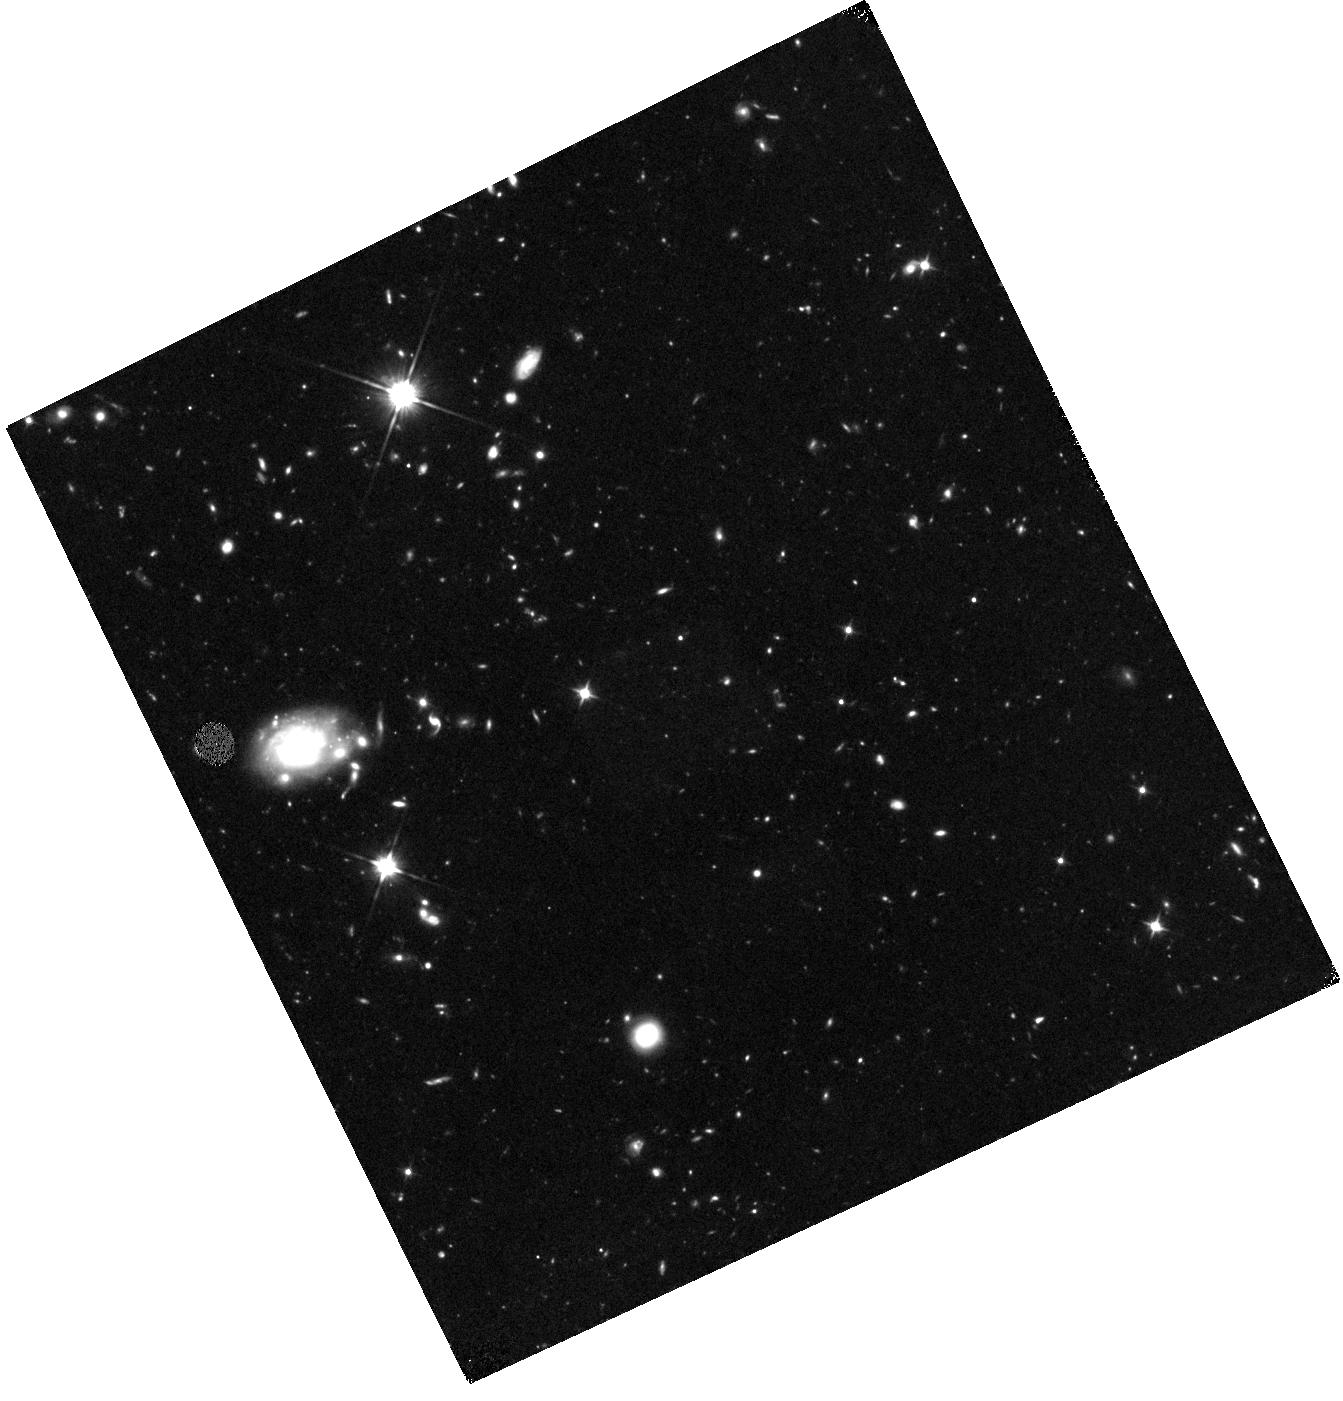
Target: GRB130912A
Instrument: WFC3/IR
Filter: F110W
Exposure: 1.4 h
Observation ID: hst_14685_03_wfc3_ir_f110w_idav03

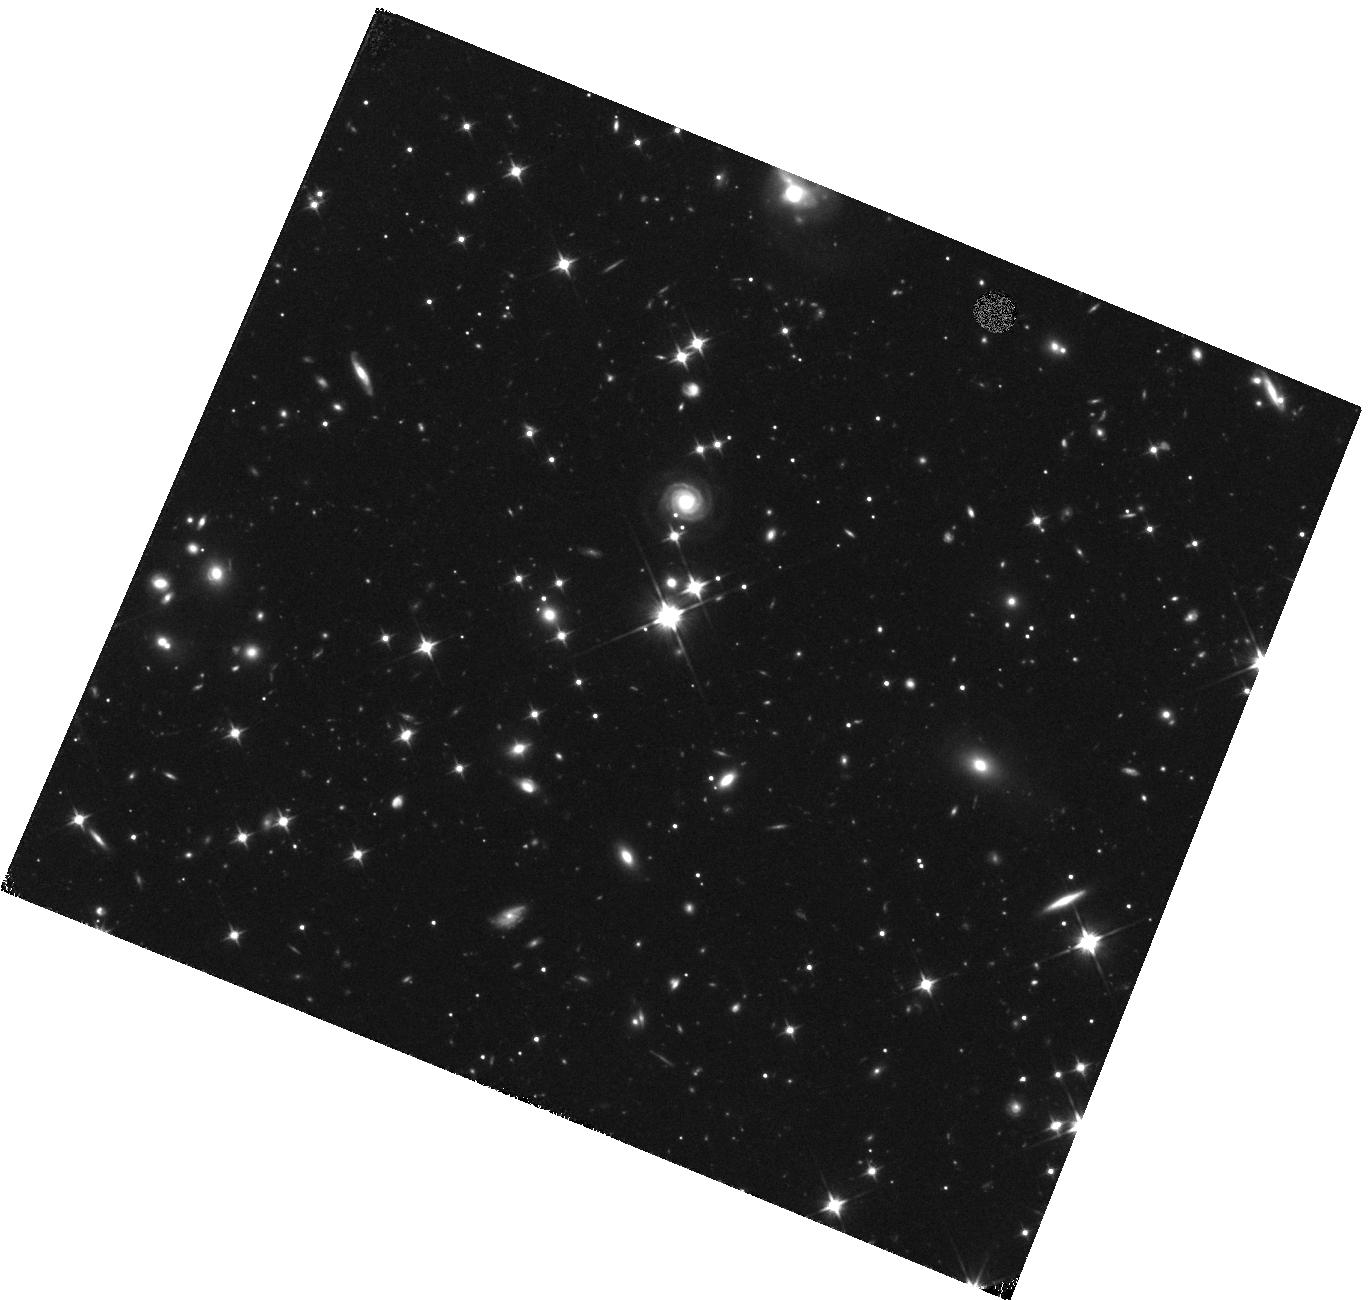
Target: GRB091109B
Instrument: WFC3/IR
Filter: F110W
Exposure: 1.6 h
Observation ID: hst_14685_01_wfc3_ir_f110w_idav01

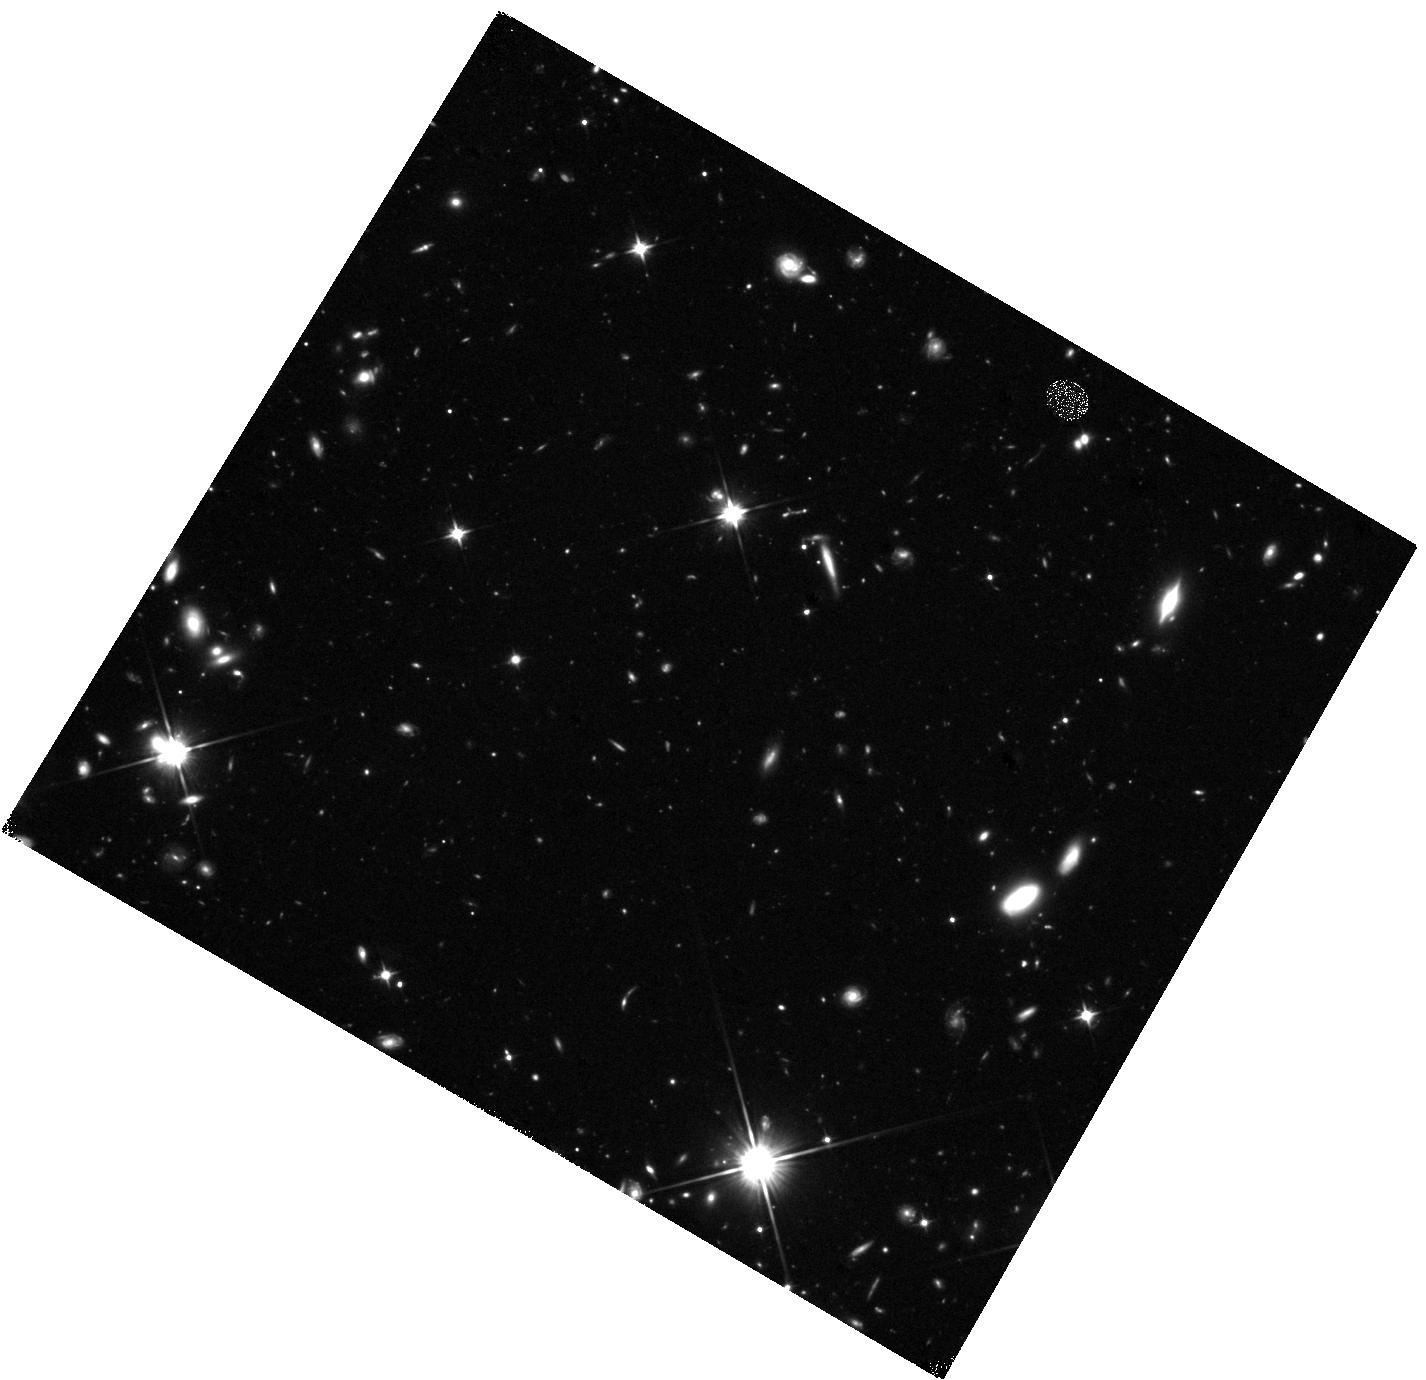
Target: GRB150423A
Instrument: WFC3/IR
Filter: F110W
Exposure: 1.4 h
Observation ID: hst_14685_05_wfc3_ir_f110w_idav05

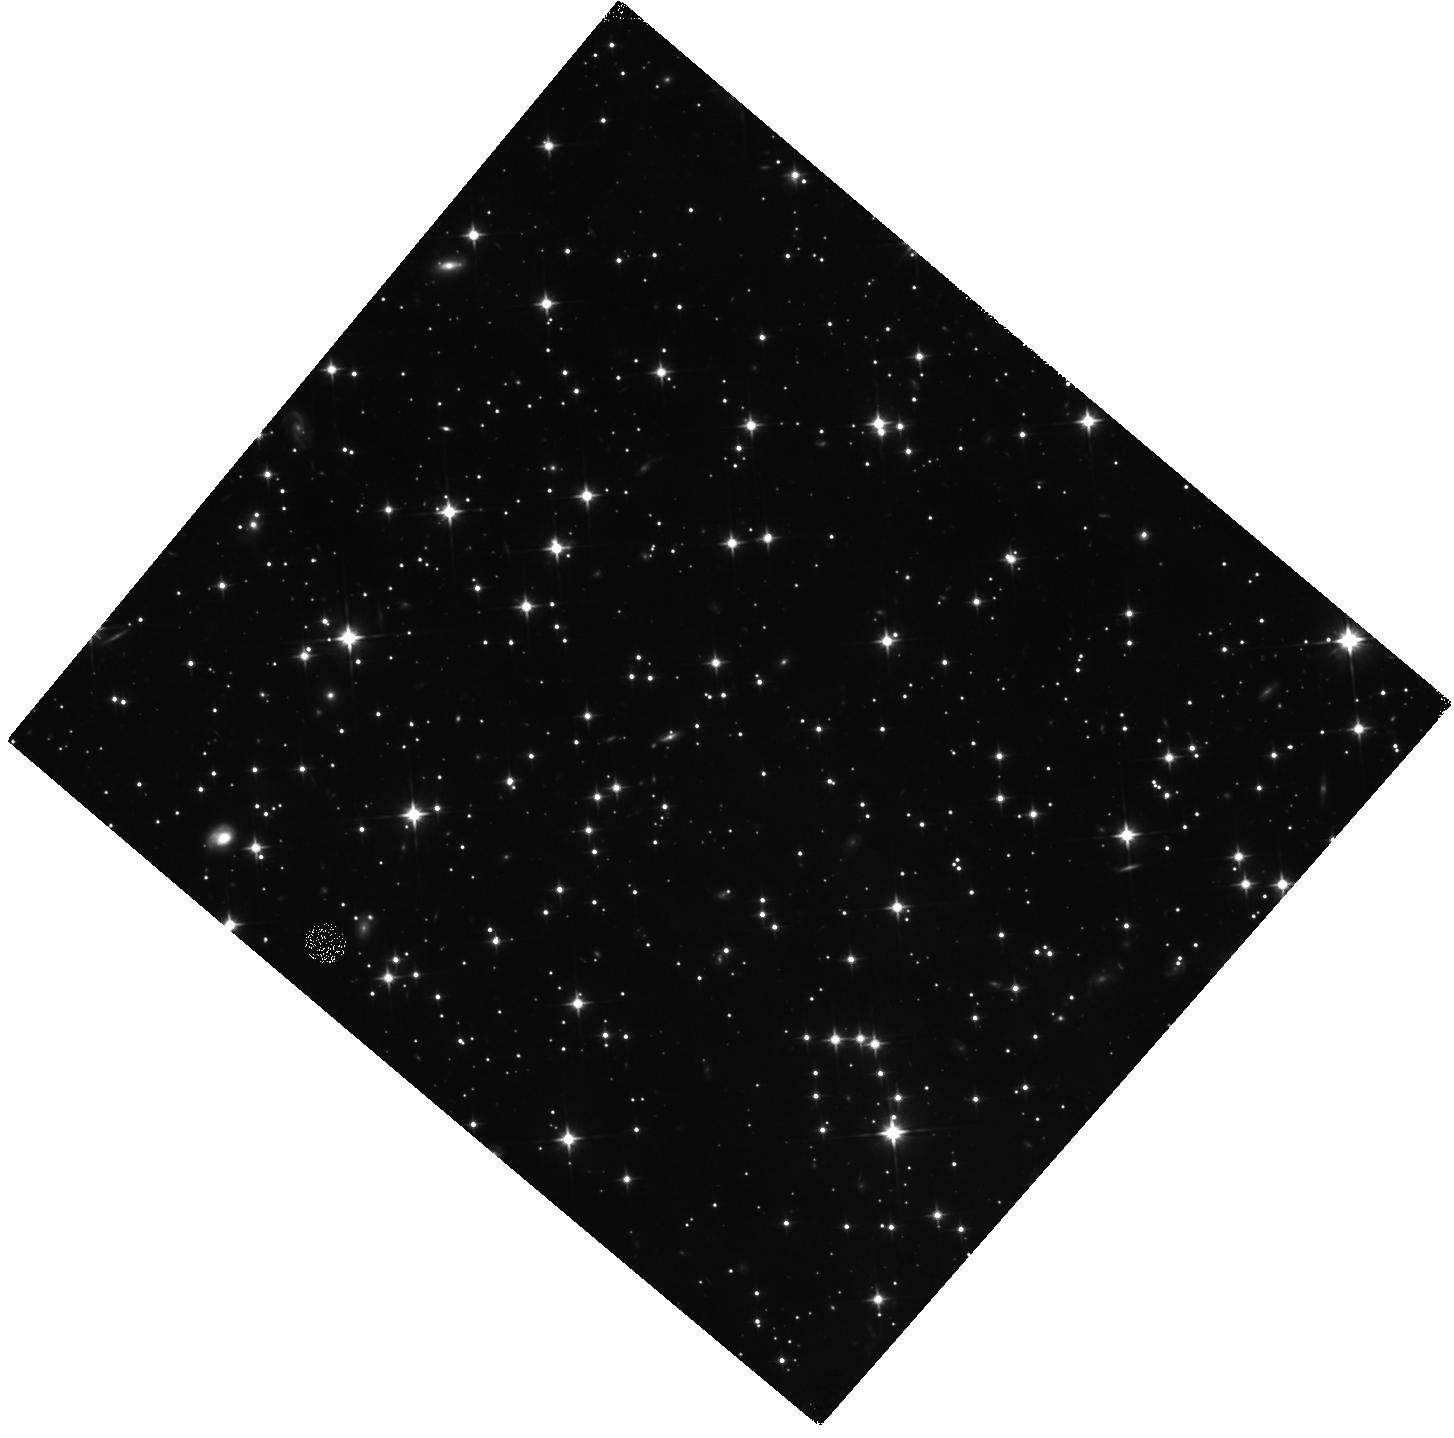
Target: GRB131004A
Instrument: WFC3/IR
Filter: F110W
Exposure: 1.4 h
Observation ID: hst_14685_04_wfc3_ir_f110w_idav04

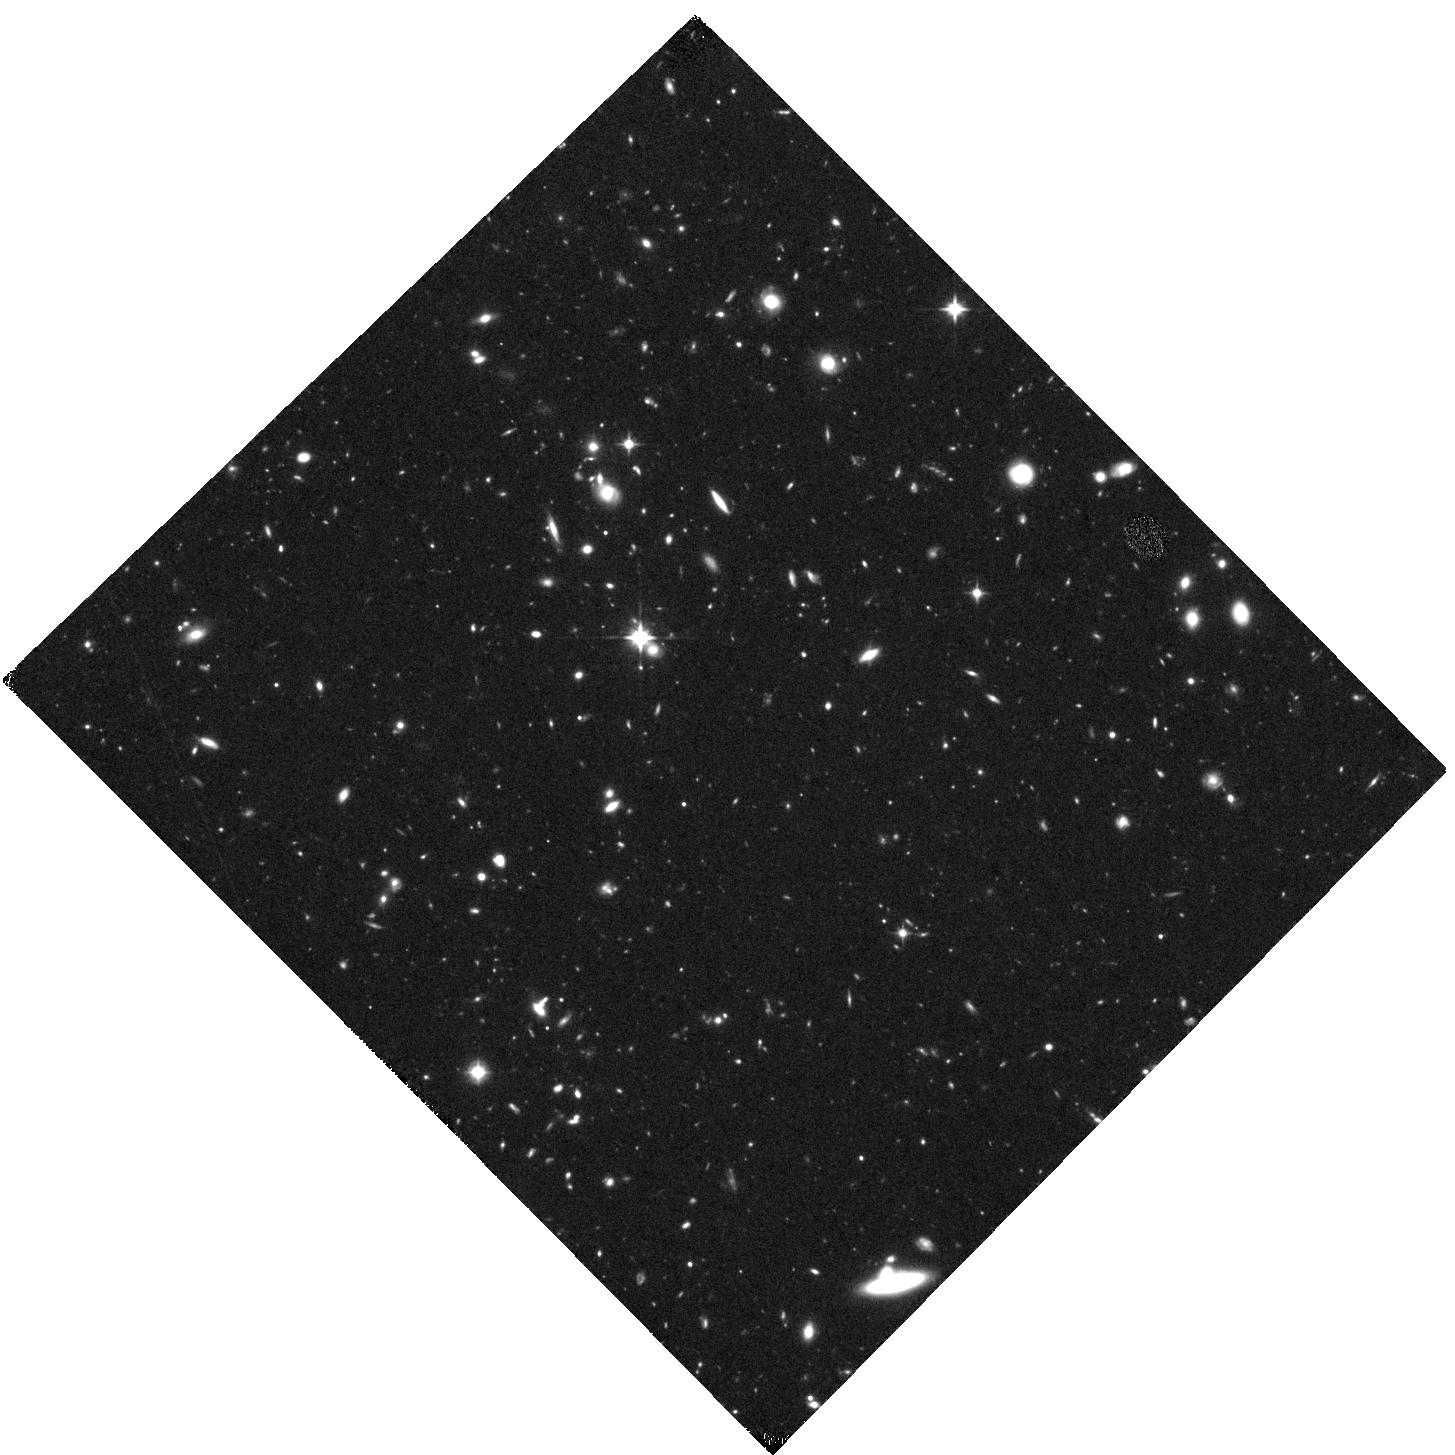
Target: GRB160303A
Instrument: WFC3/IR
Filter: F110W
Exposure: 1.4 h
Observation ID: hst_14685_06_wfc3_ir_f110w_idav06

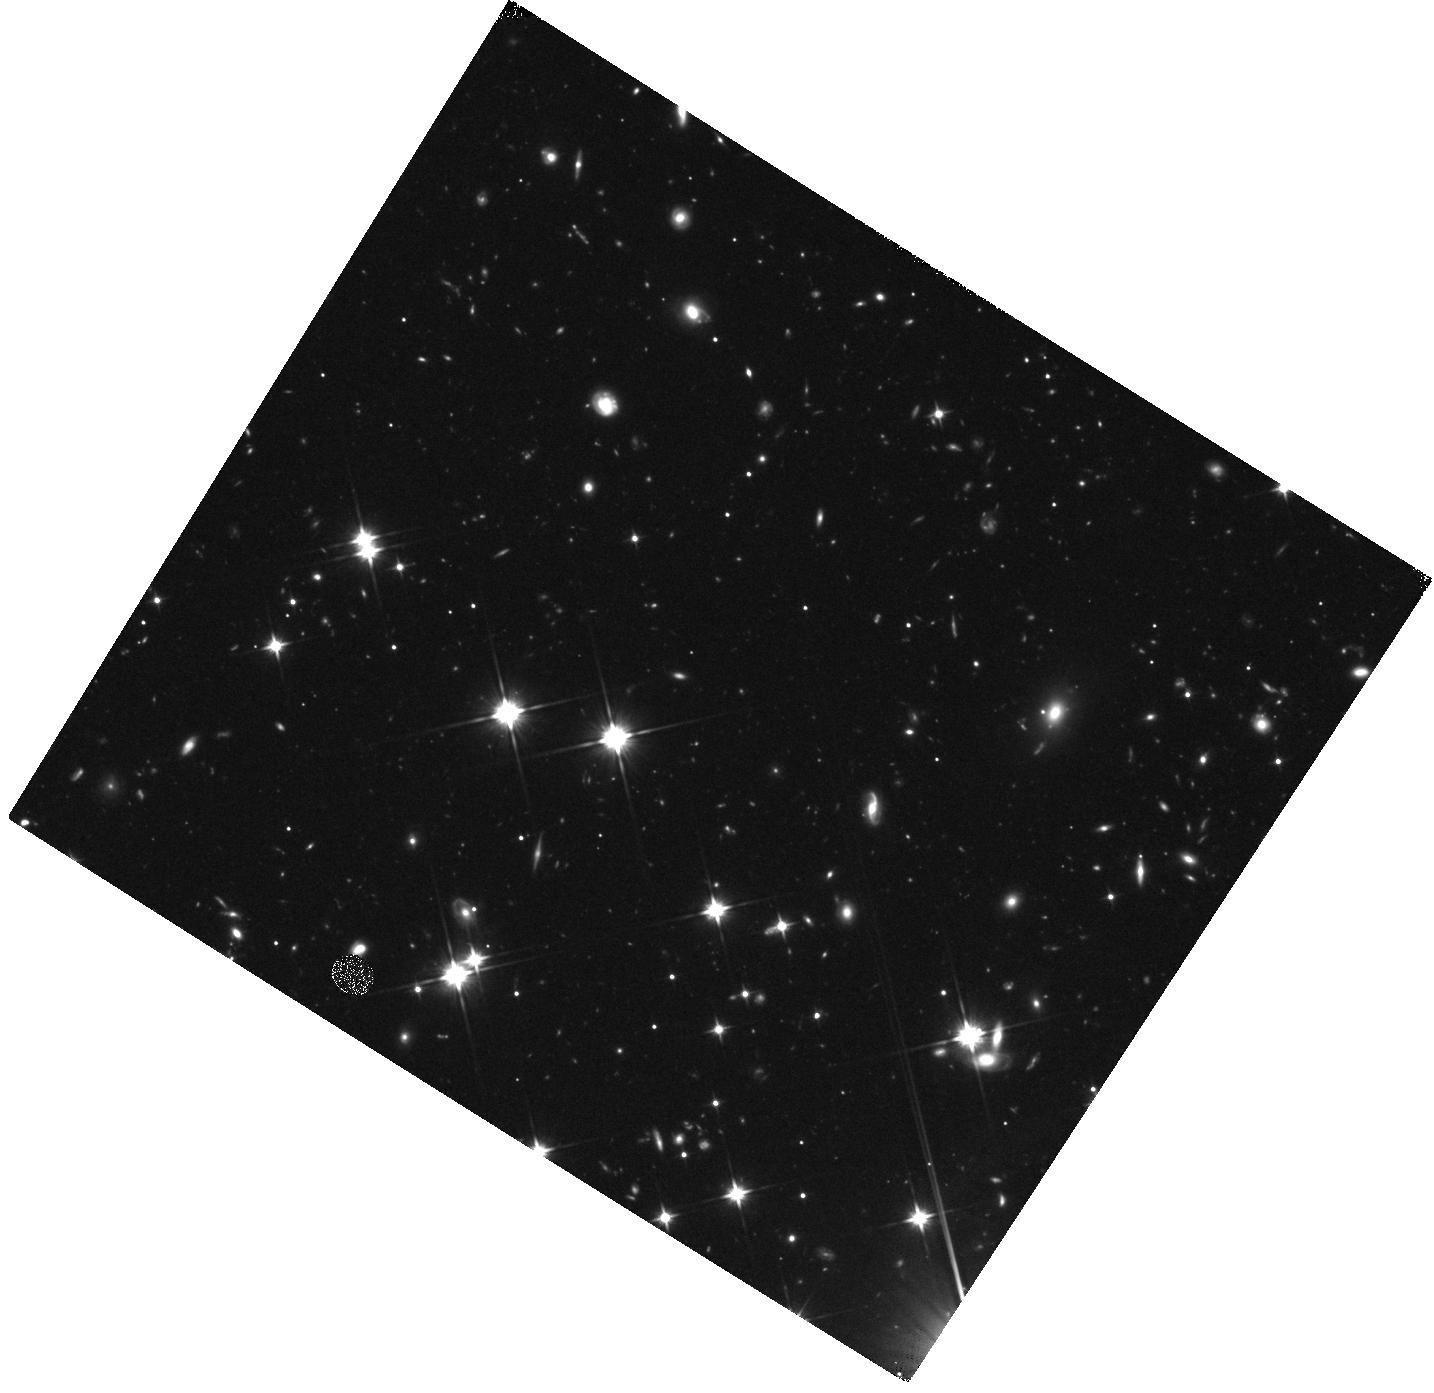
Target: GRB110112A
Instrument: WFC3/IR
Filter: F110W
Exposure: 1.4 h
Observation ID: hst_14685_02_wfc3_ir_f110w_idav02

Underlying Hosts or Highly-Kicked? Determining the Nature of Host-less Short Gamma-ray Bursts with HST (PI: Fong, Wen-fai)

Studies of the environments of short-duration gamma-ray bursts (GRBs) from sub-kpc to galactic scales have provided several lines of indirect observational evidence that short GRBs originate from the mergers of compact object binaries (neutron stars and/or black holes; NS-NS/NS-BH). A fundamental prediction of NS-NS/NS-BH mergers is natal kicks imparted to the systems; thus the locations of short GRBs with respect to their hosts have served as the most crucial diagnostic in solving the progenitor question. One key result that has emerged from these studies is the discovery of a subset of short GRBs which lack coincident galaxies to deep optical and near-IR limits (termed "host-less" bursts). These events either originate from faint underlying low-luminosity or high redshift hosts, or originate from galaxies at large separations of tens to hundreds of kpc (indicative of large kicks). Here, we propose to use HST to obtain deep imaging of six "host-less" short GRBs which have deep ground-based optical limits of >25-26 mag, necessitating the sensitivity of HST. These observations will uncover or place meaningful limits on coincident hosts, providing vital constraints on the true spatial distribution of short GRBs, the fraction of highly-kicked mergers which occur far from their hosts, and will directly inform population synthesis models of compact object mergers, which at present rely on poorly-constrained distributions of kick velocities and delay times. Our proposed WFC3/F110W observations will double the sample of host-less bursts, and are tailored to locate or rule out underlying hosts to a significantly greater depth and redshift than is possible from the ground.